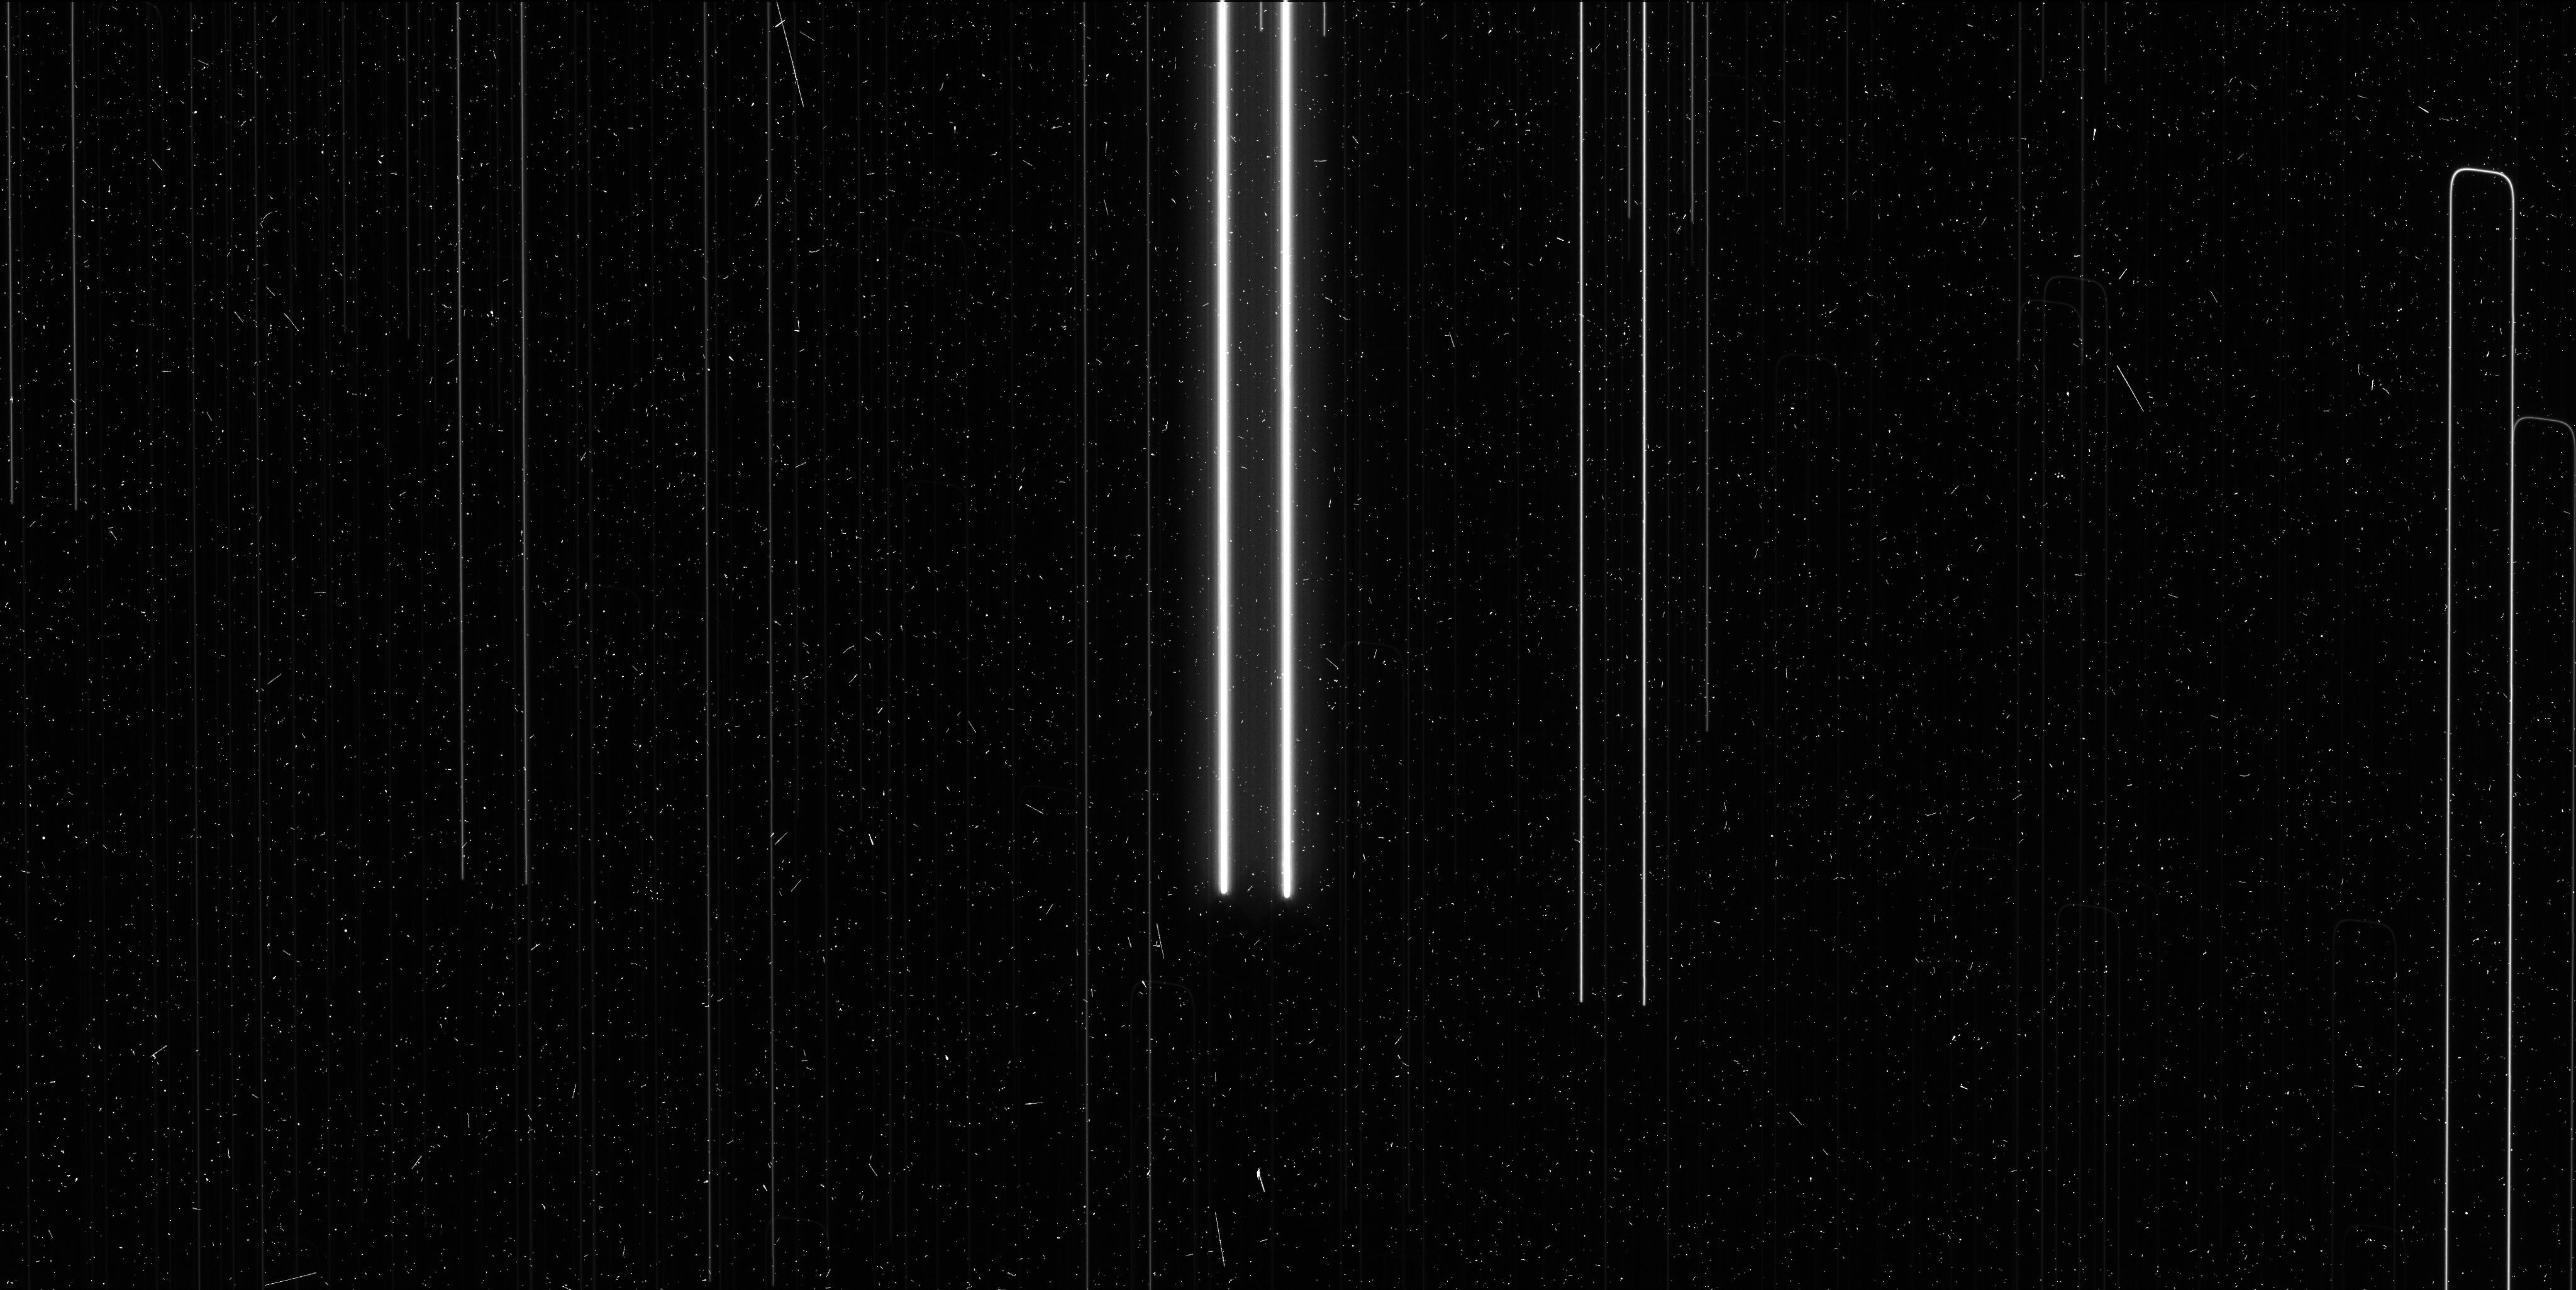
Target: V-S-VUL. Instrument: WFC3/UVIS. Filter: F621M. Exposure: 6 min. Observation ID: iciu17wnq

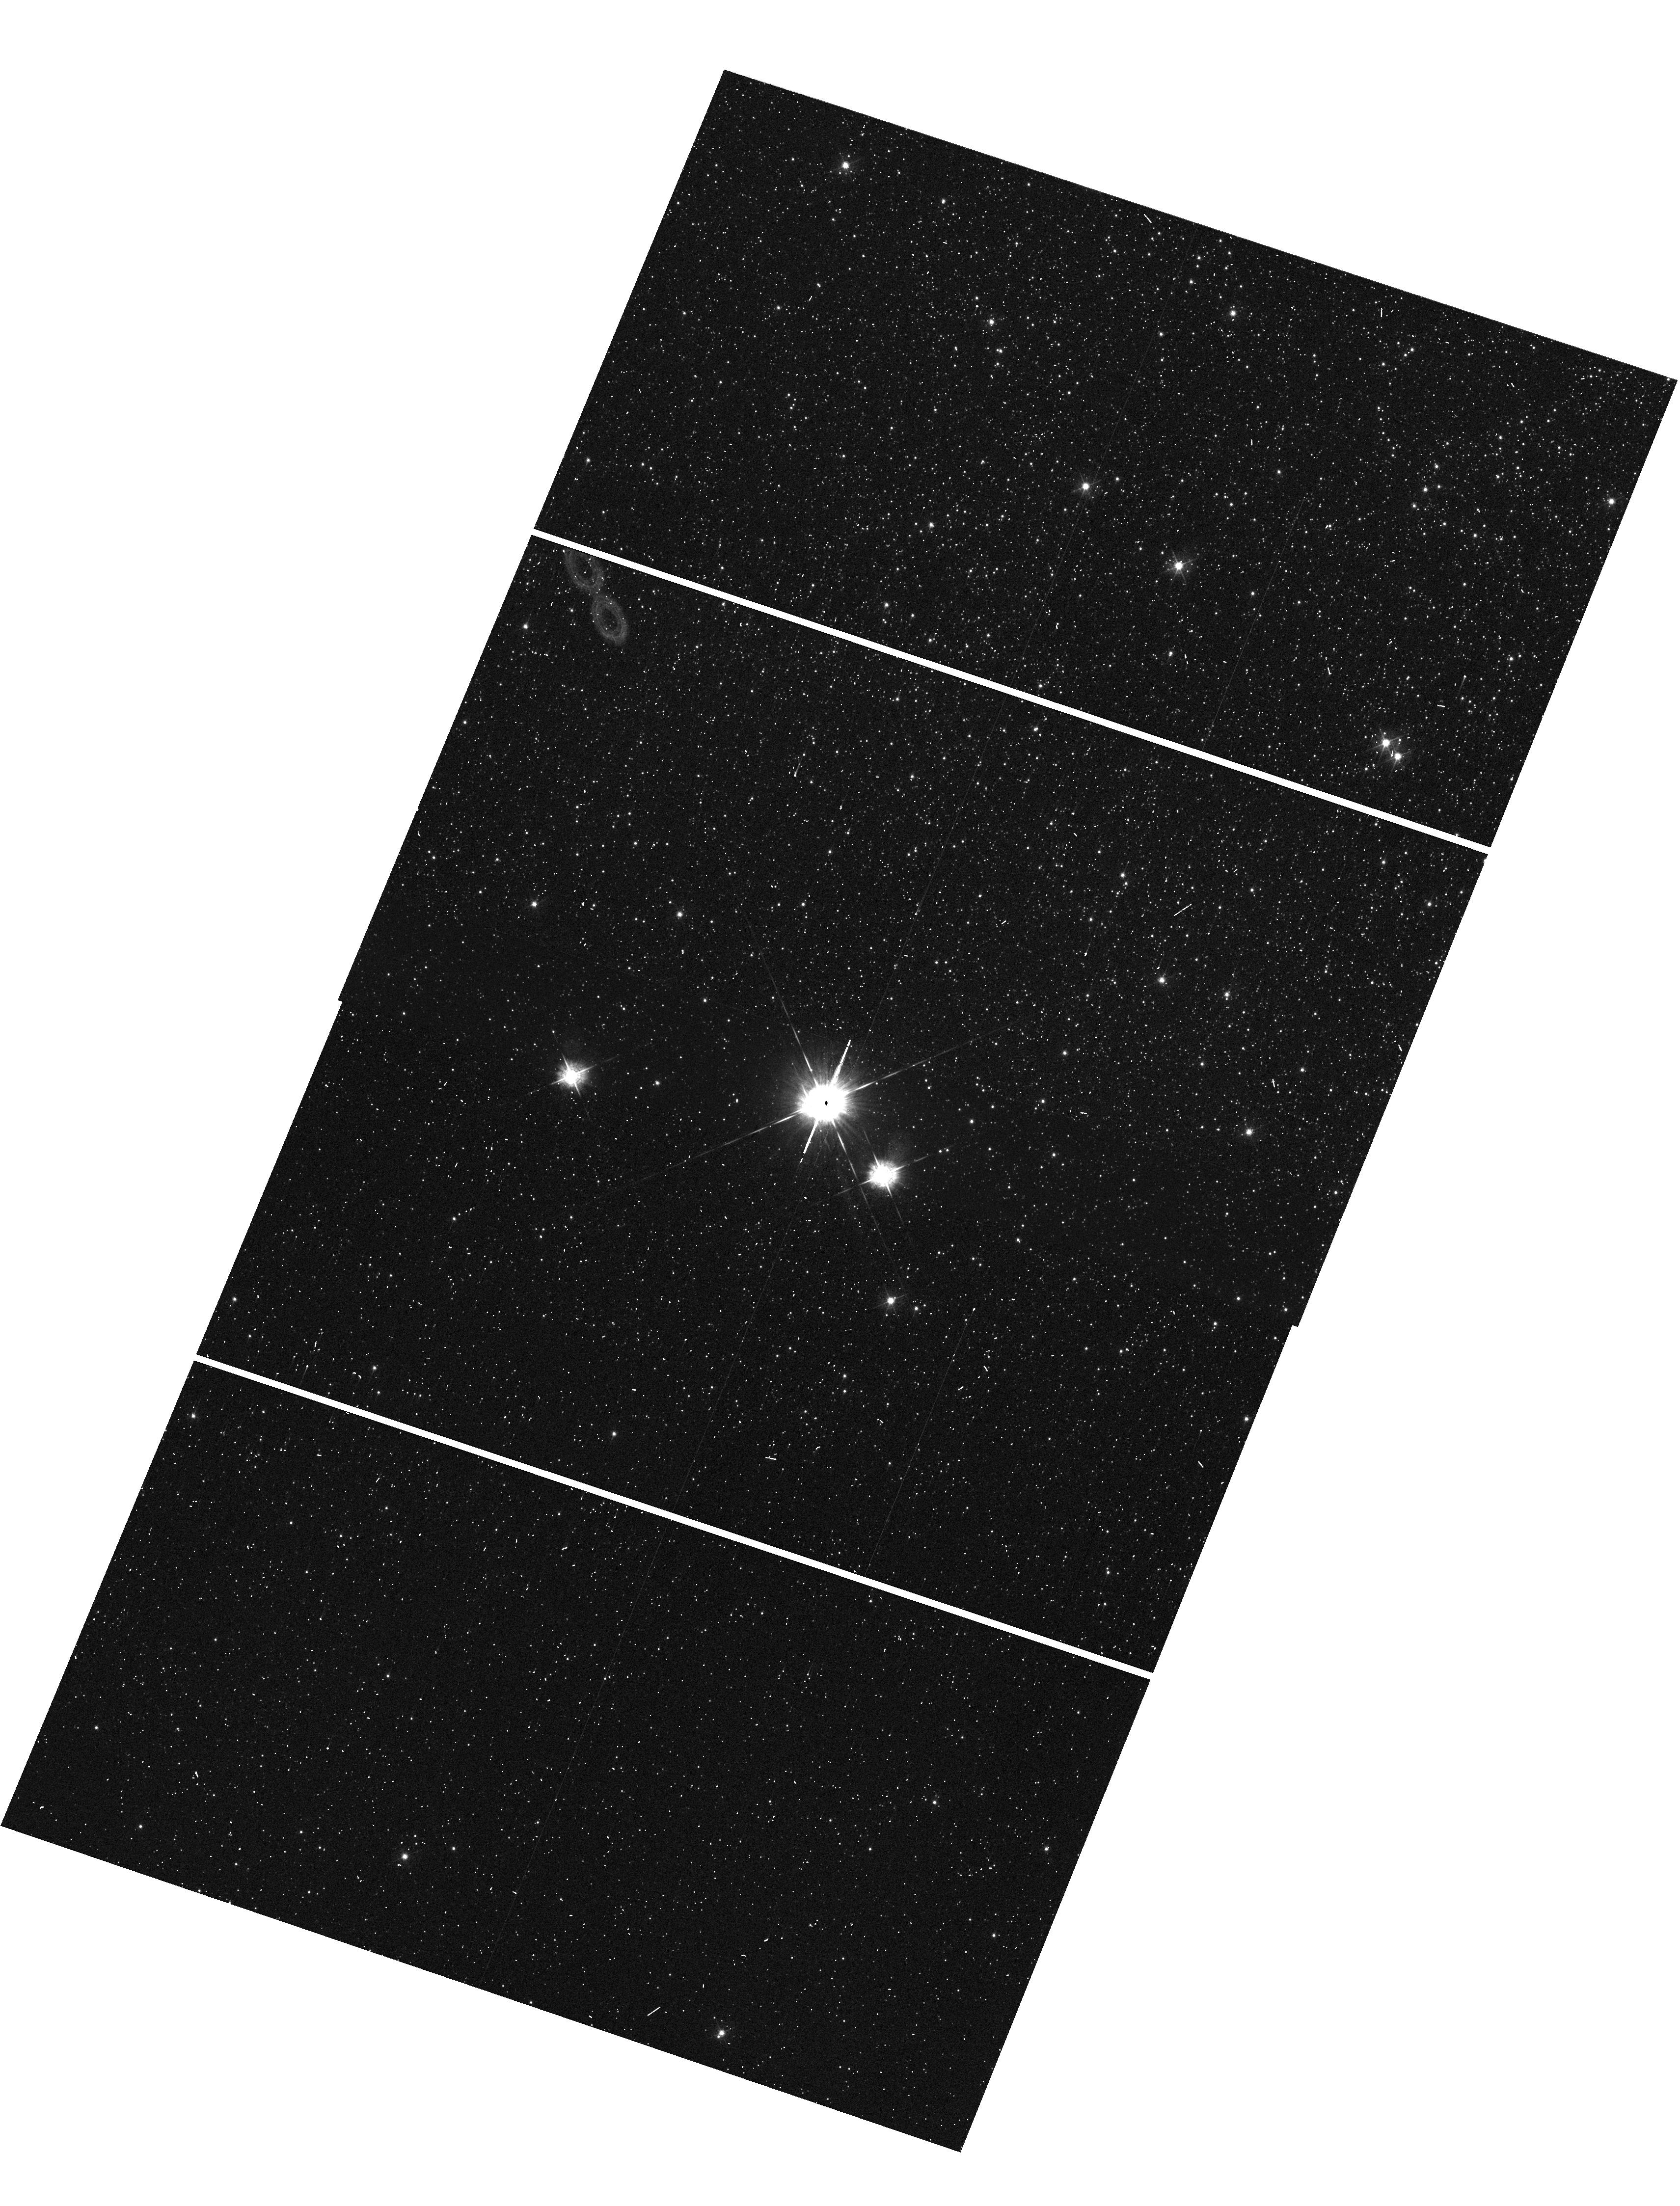
Target: V-RY-SCO. Instrument: WFC3/UVIS. Filter: F547M. Exposure: 2 min. Observation ID: hst_13686_09_wfc3_uvis_f547m_iciu09

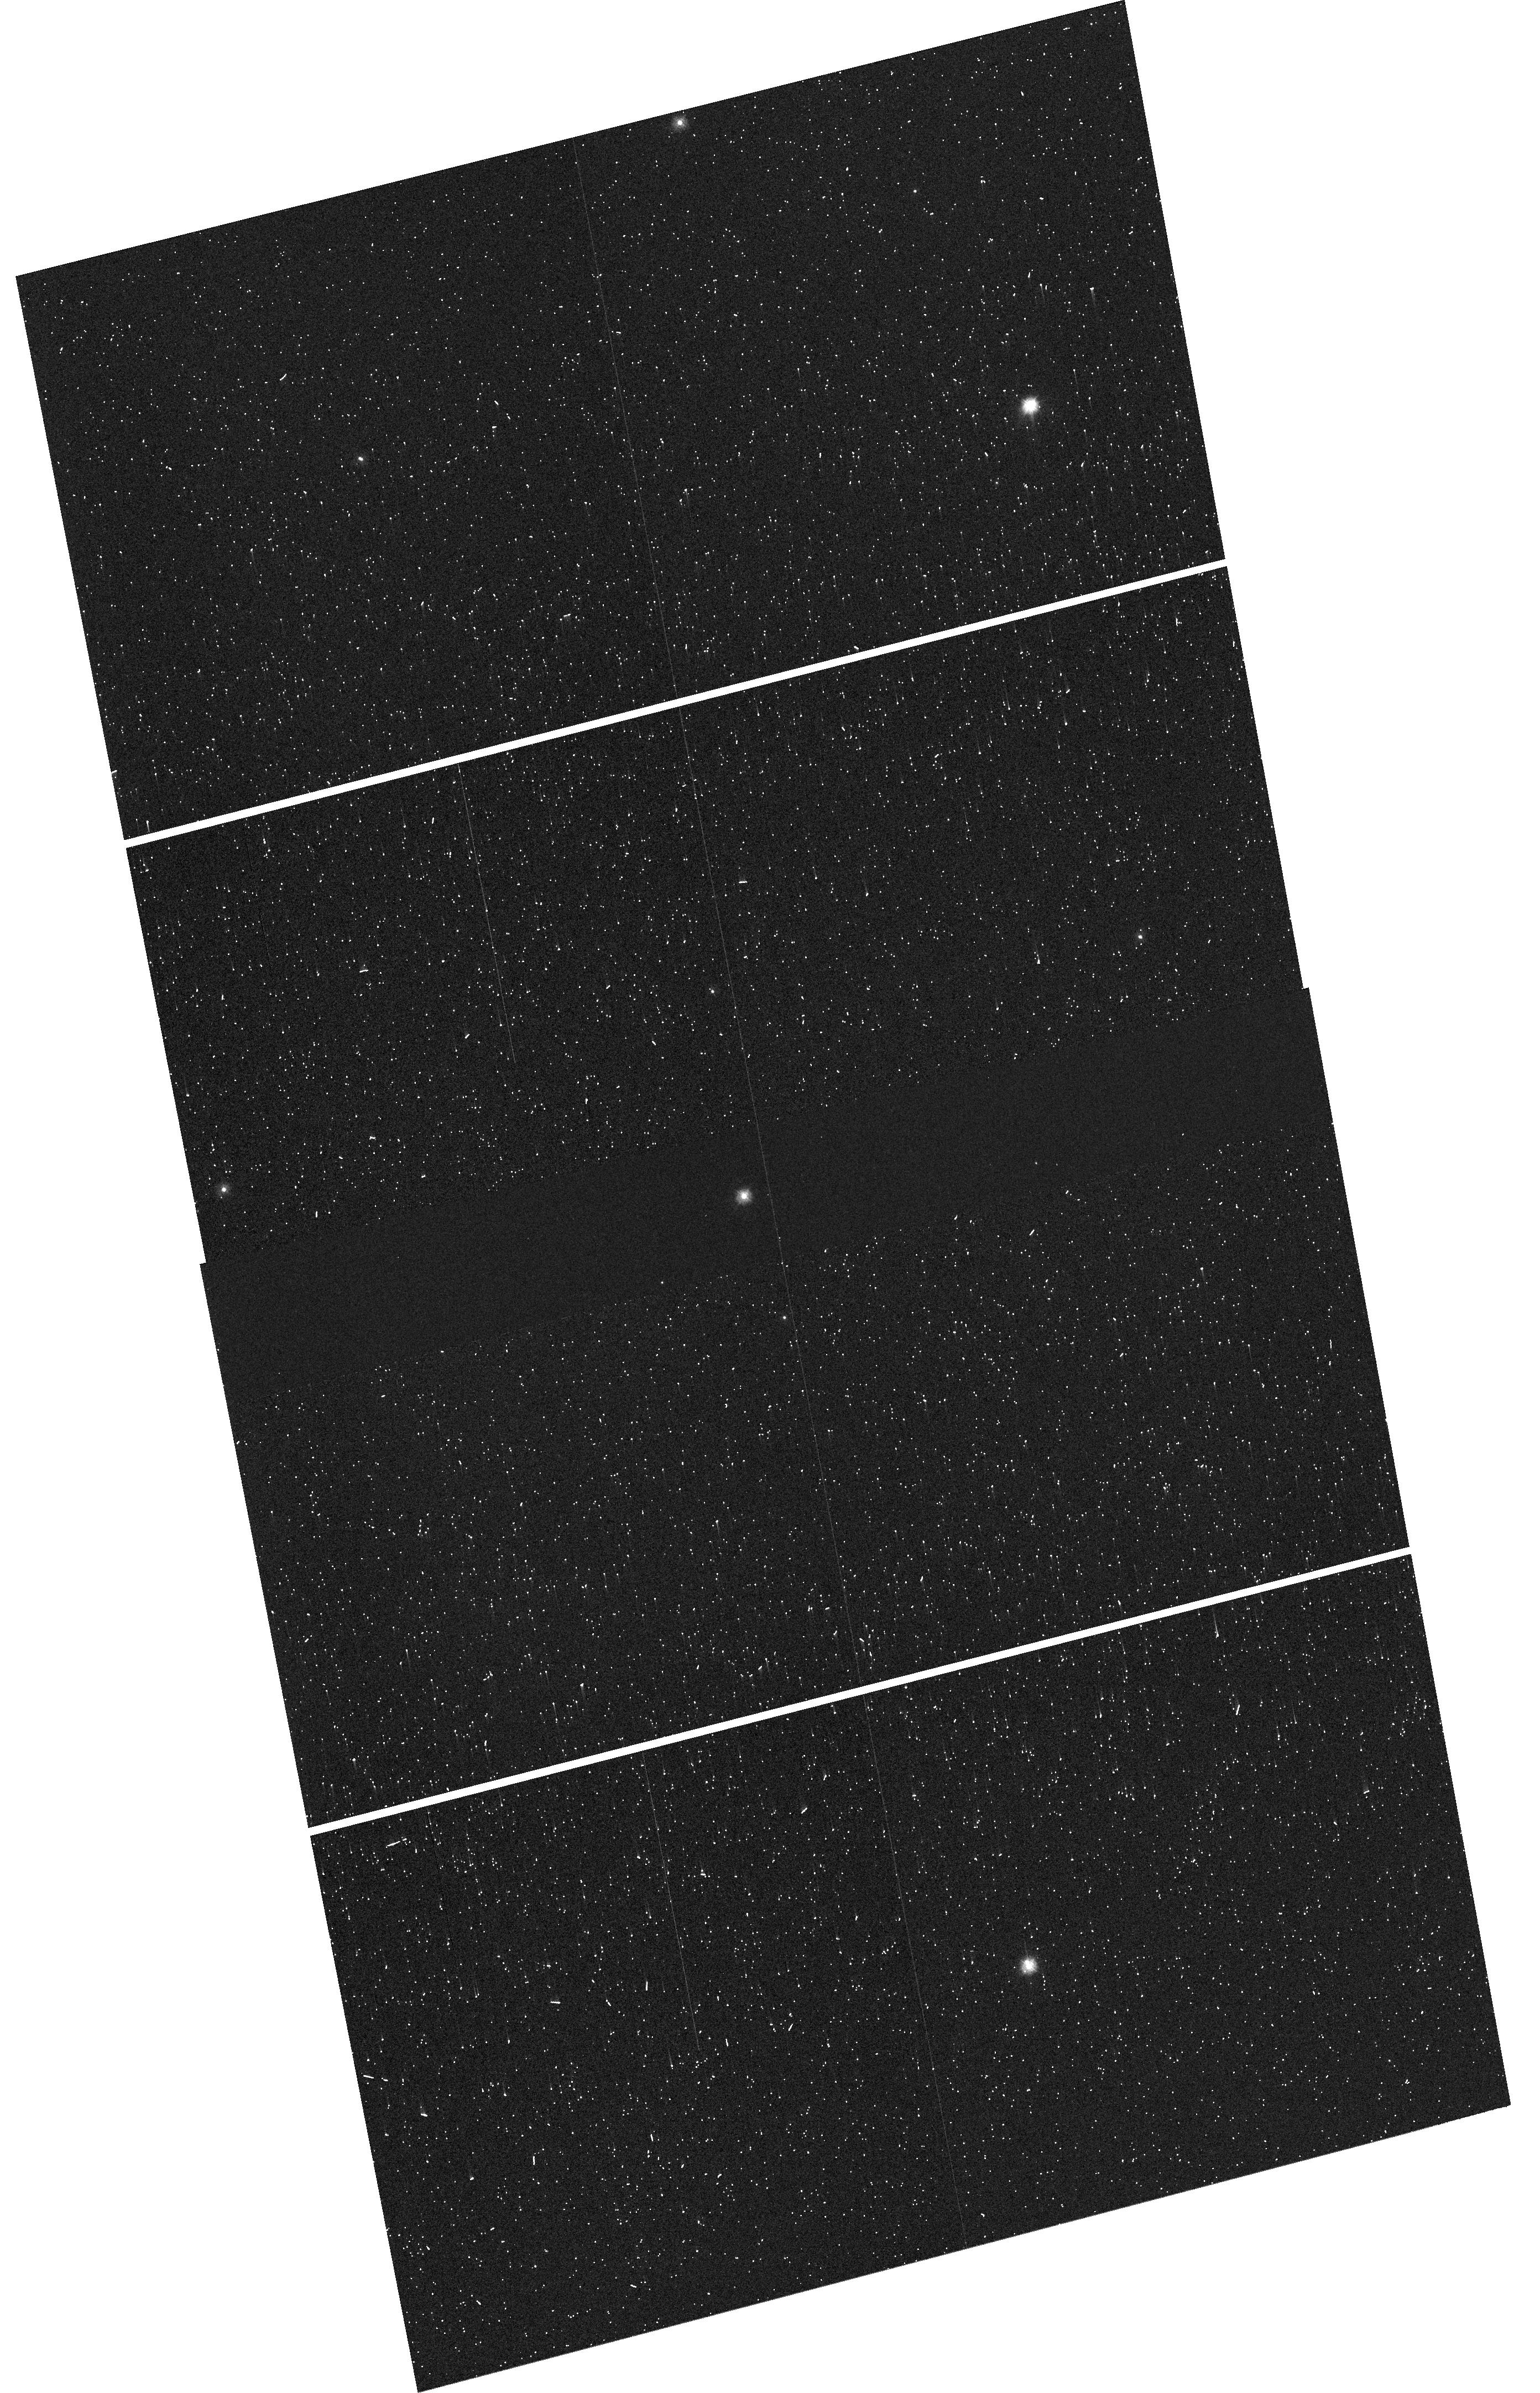
Target: V-KN-CEN. Instrument: WFC3/UVIS. Filter: F275W. Exposure: 2 min. Observation ID: hst_13686_15_wfc3_uvis_f275w_iciu15

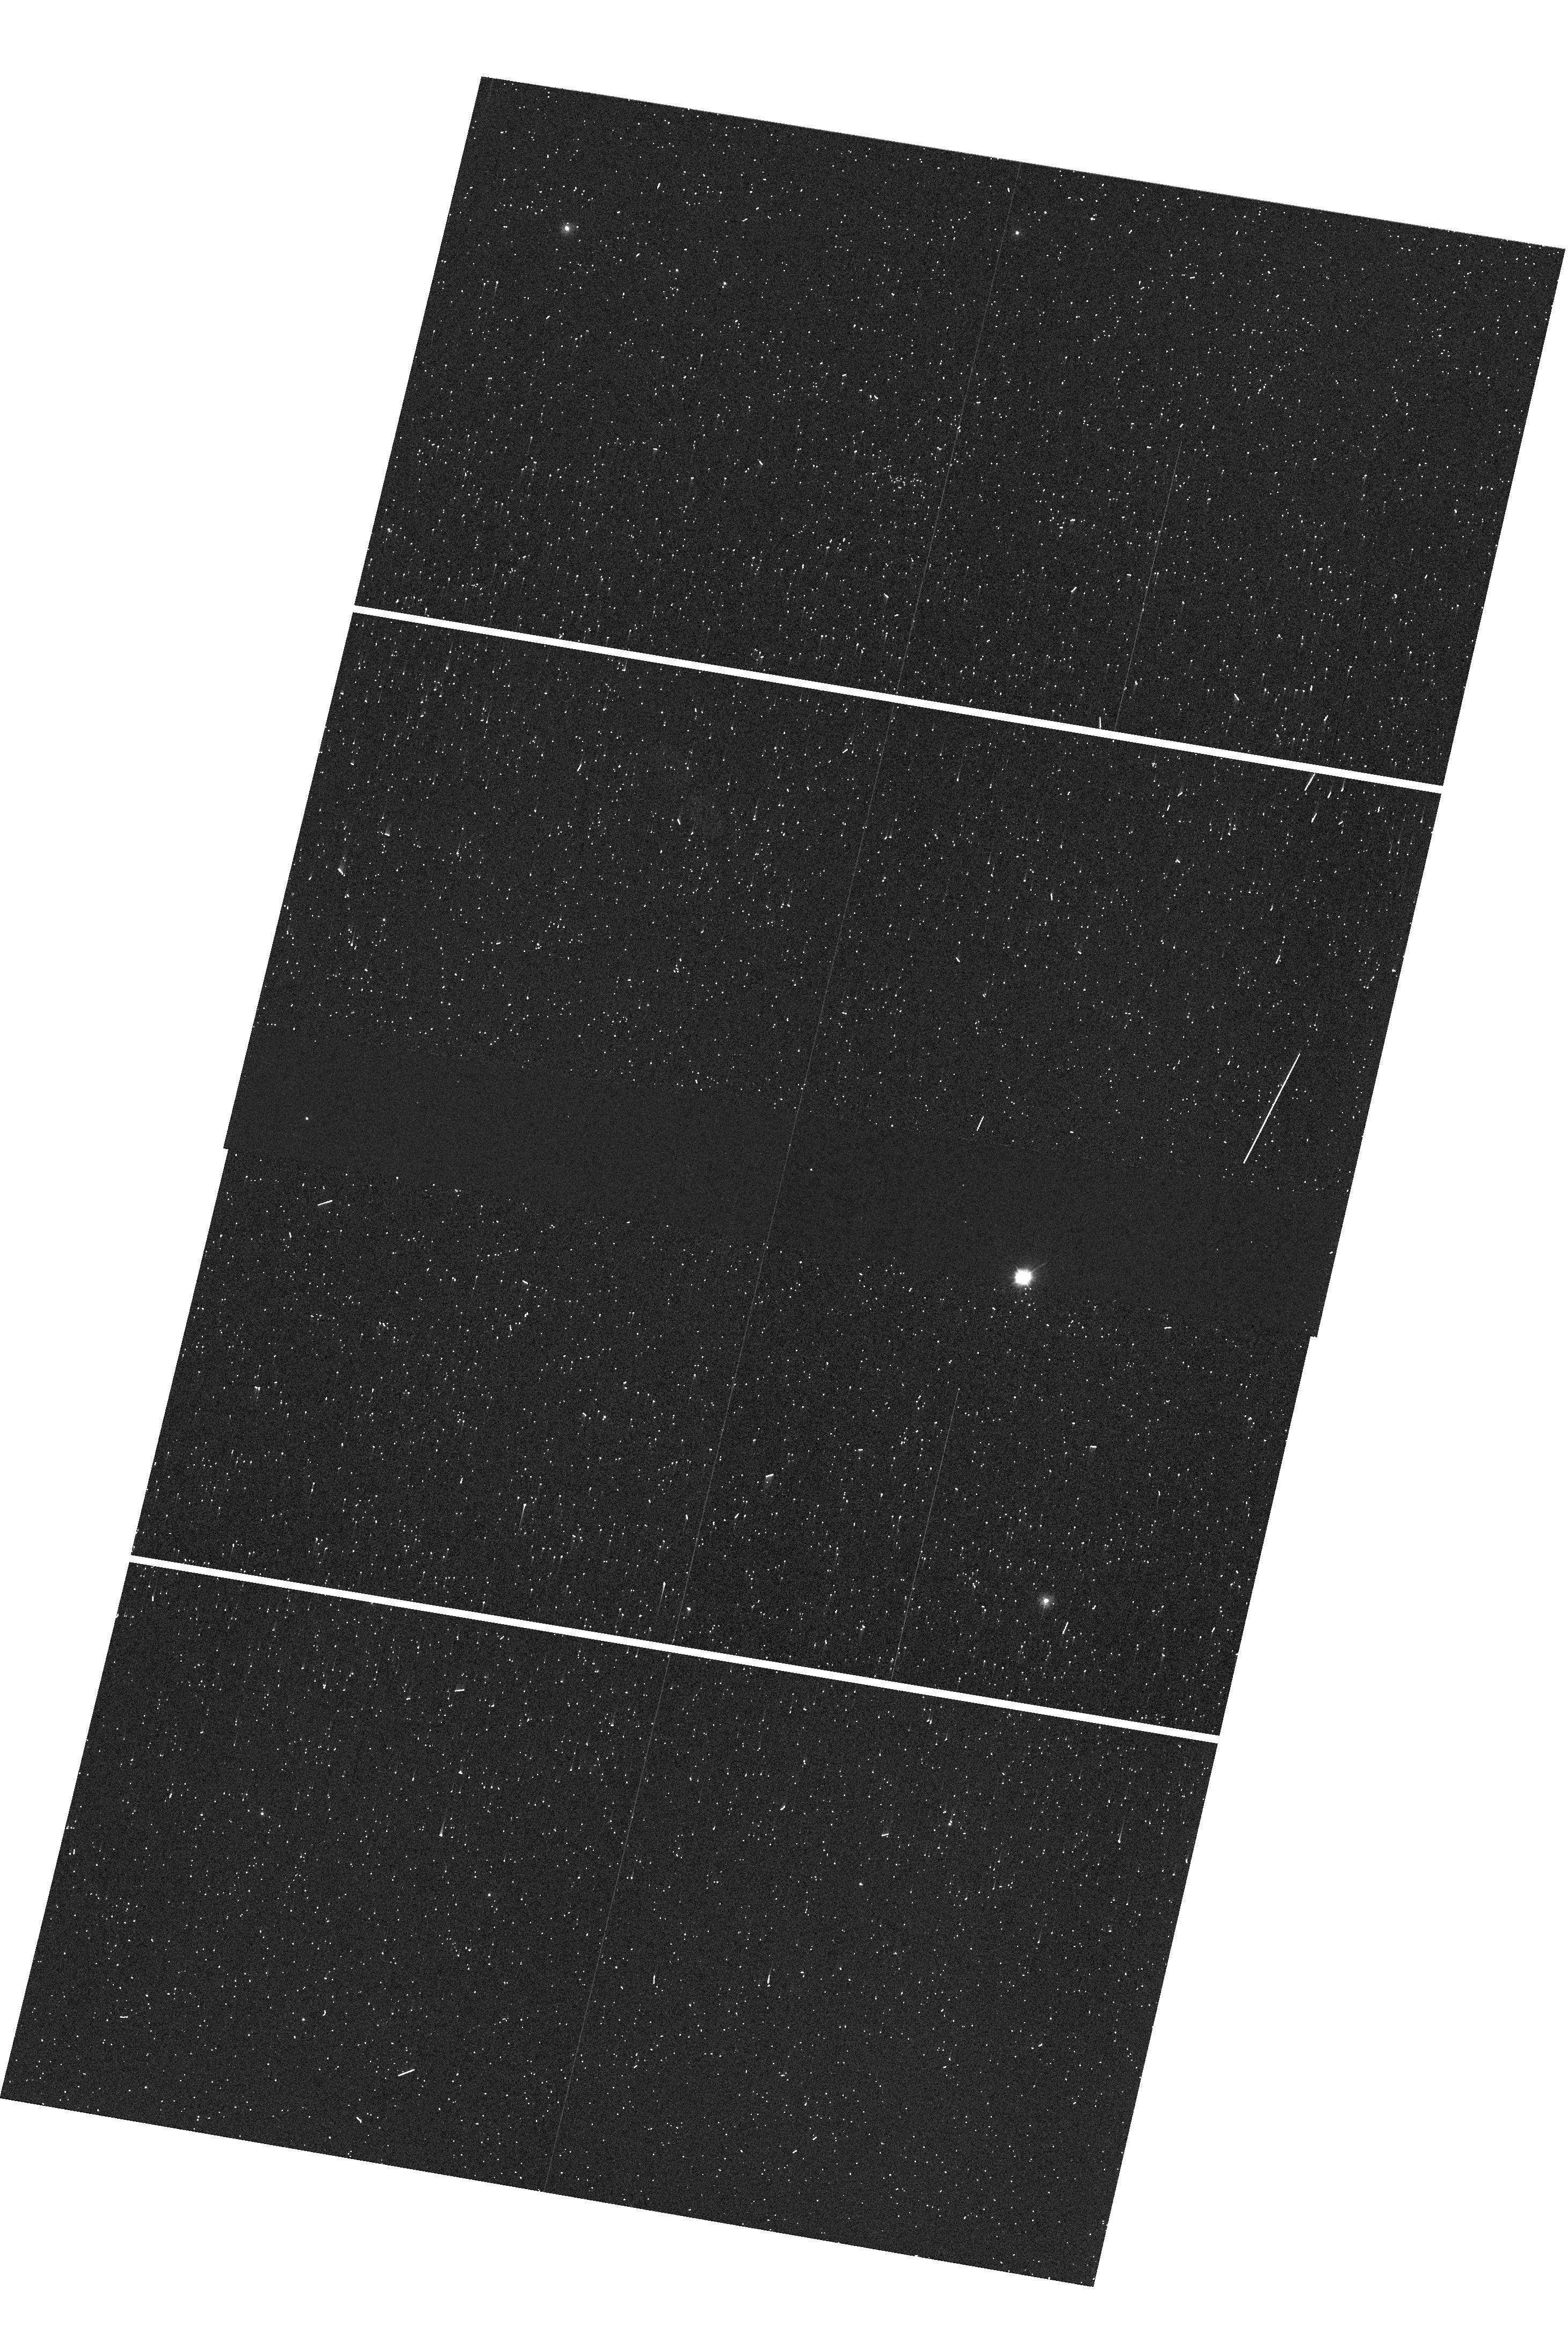
Target: V-X-PUP-OFF. Instrument: WFC3/UVIS. Filter: F275W. Exposure: 2 min. Observation ID: hst_13686_22_wfc3_uvis_f275w_iciu22

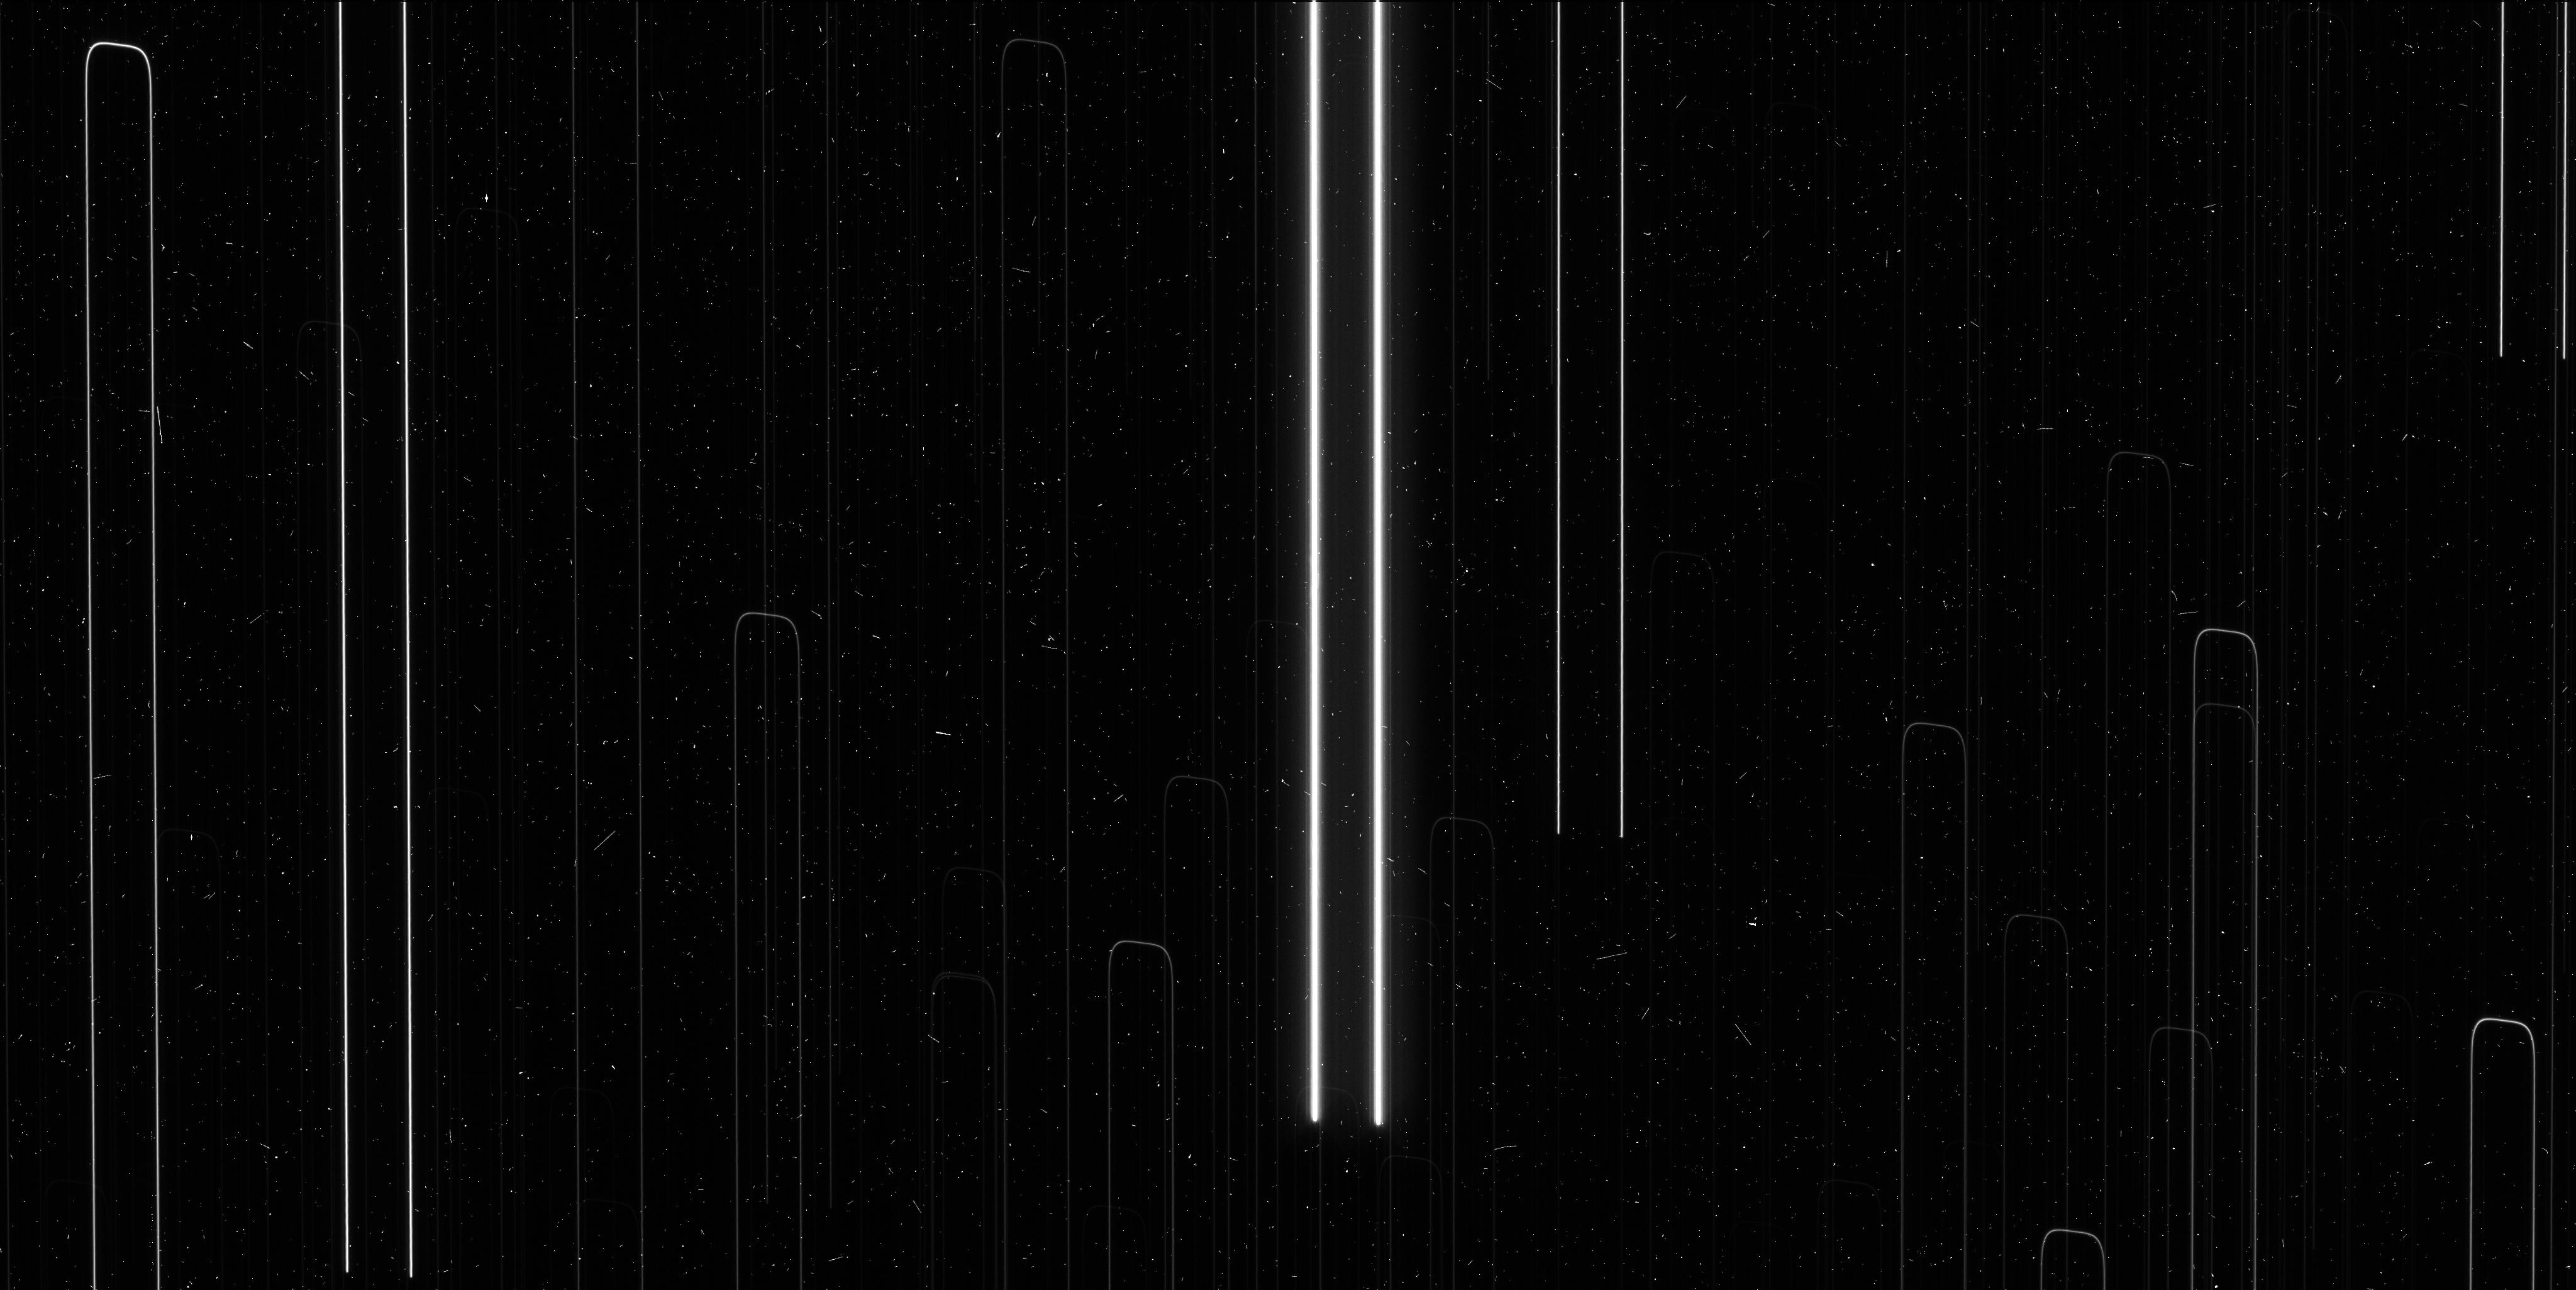
Target: V-YZ-CAR. Instrument: WFC3/UVIS. Filter: F621M. Exposure: 6 min. Observation ID: iciu19ikq

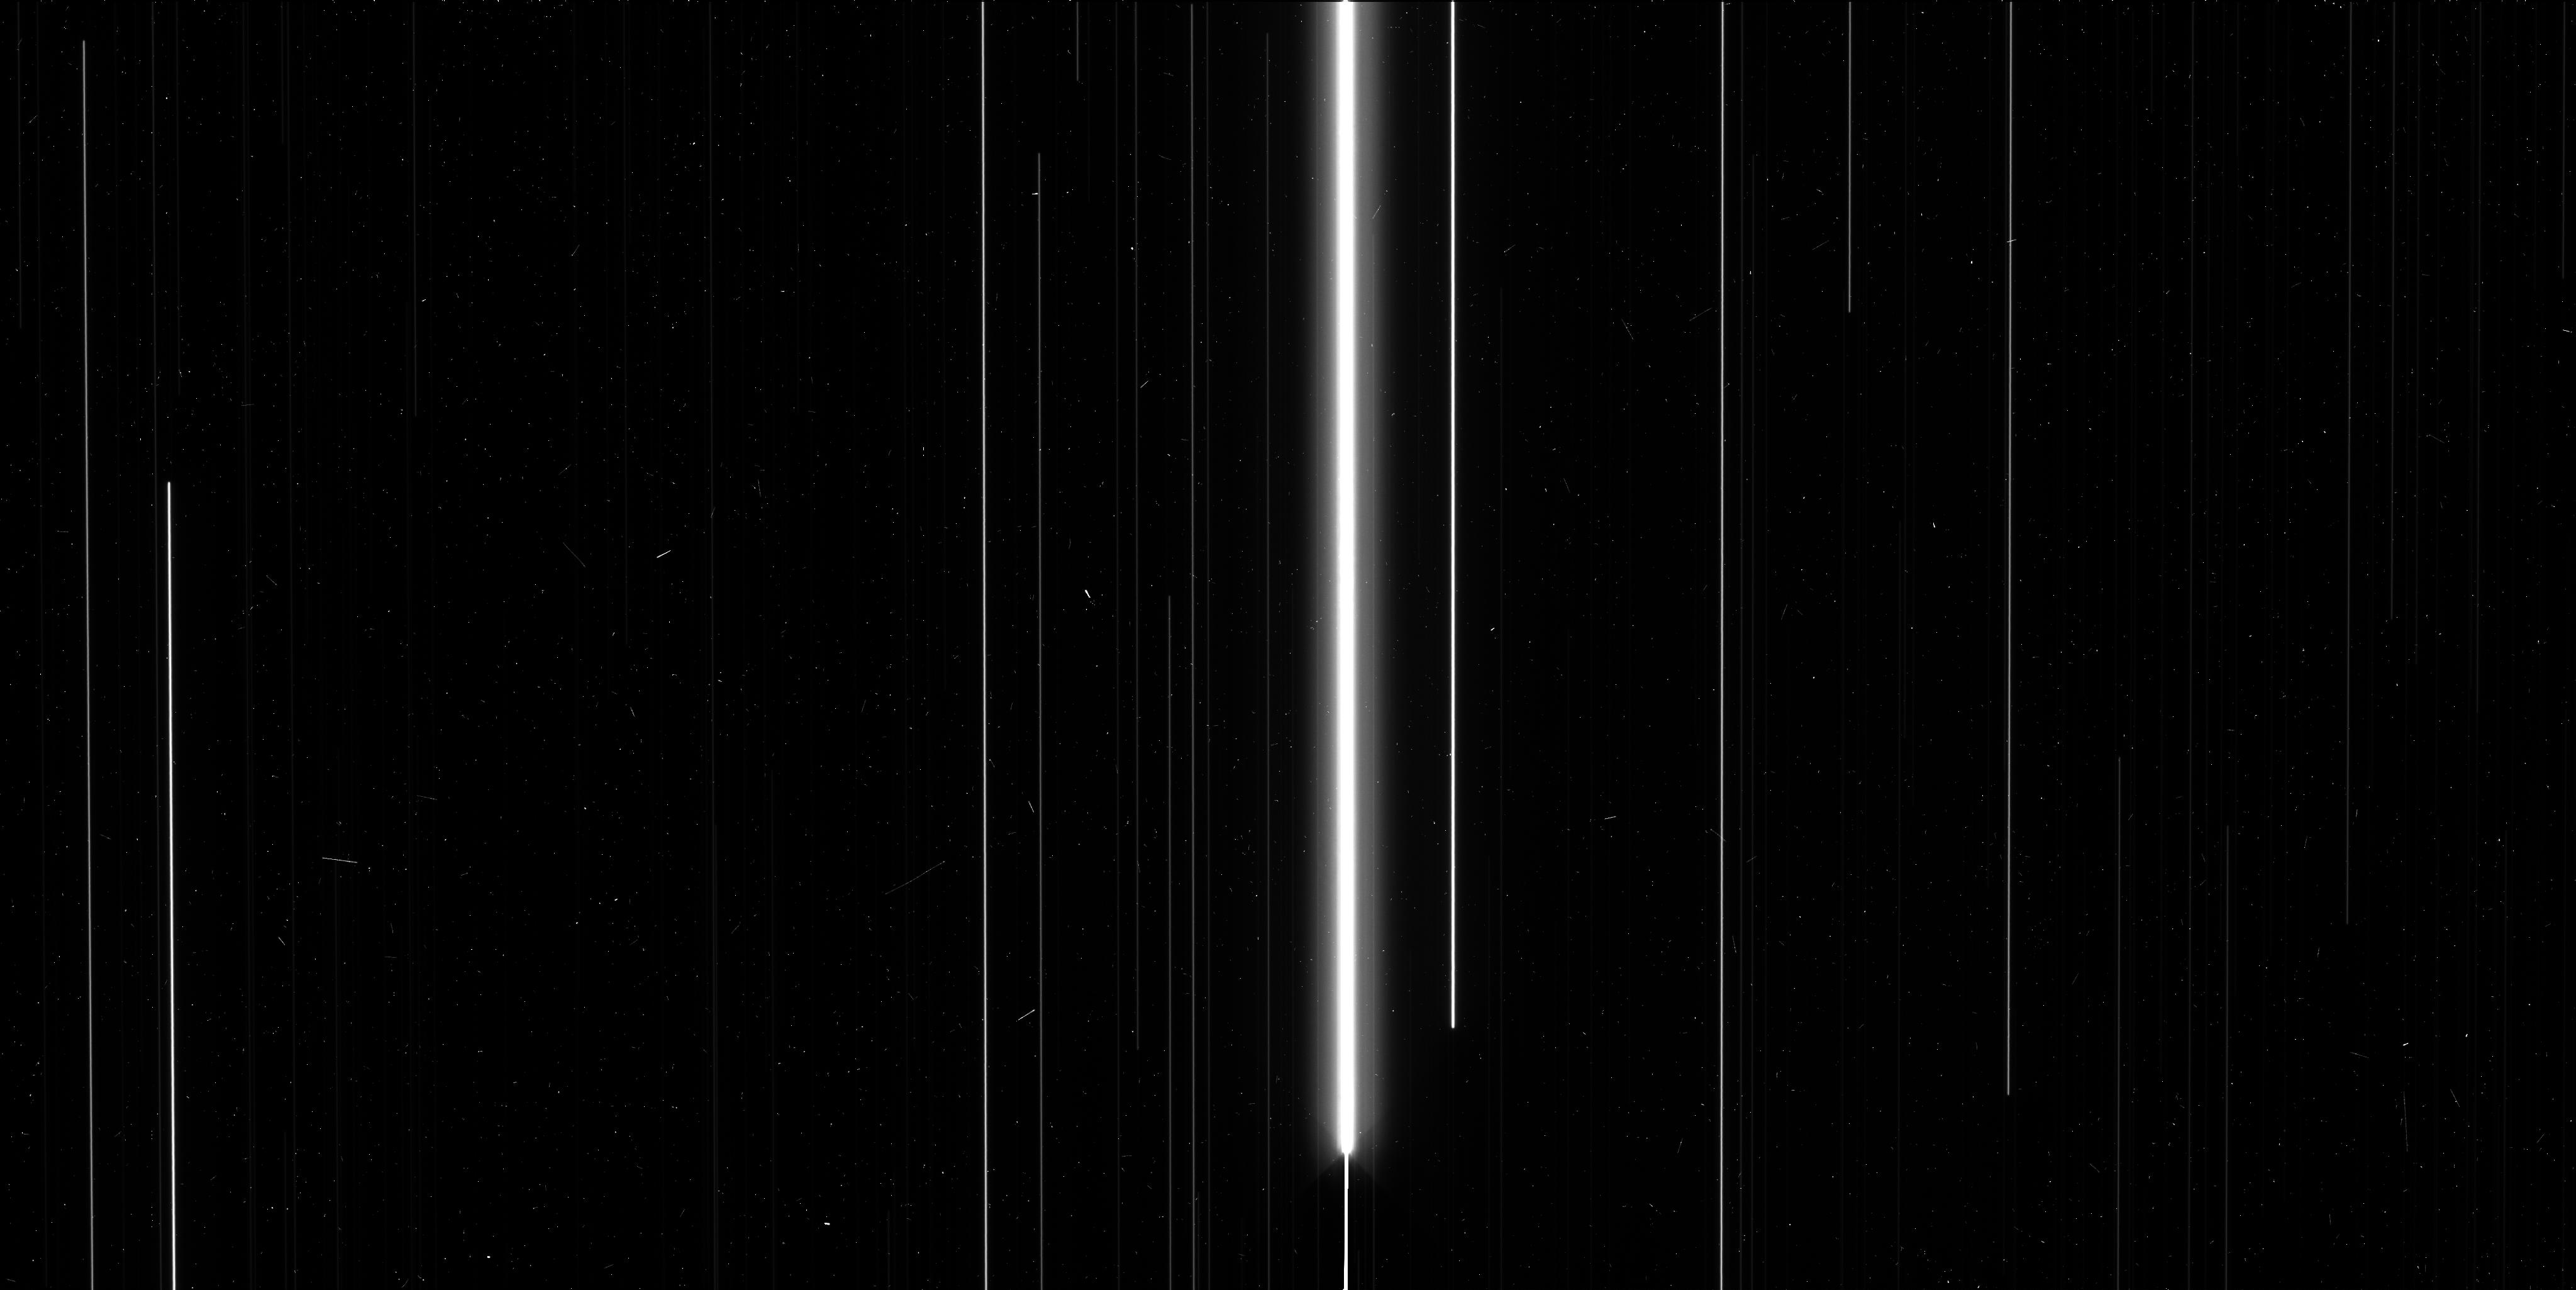
Target: V-VY-CAR. Instrument: WFC3/UVIS. Filter: F606W. Exposure: 6 min. Observation ID: iciu20aoq

The Longest Period Cepheids, a bridge to the Hubble Constant (PI: Riess, Adam)

An independent measurement of the Hubble Constant with 1-2% precision offers enormous leverage for resolving outstanding cosmological investigations including the the precise geometry of space, the properties of the elusive neutrinos, and the nature of dark energy. It would contribute the equivalent of nearly doubling the size of other near term cosmological surveys like DES, BOSS and Pan-STARRS. We are building a new distance ladder to double the current precision of the Hubble constant to <2% by attacking the largest unaddressed obstacle to its determination, the lack of parallaxes of long period Milky Way Cepheids. We have developed a new technique to measure relative astrometry of bright stars and their parallaxes with WFC3 using spatial scanning, improving upon the previous best relative astrometry with the HST FGS by an order of magnitude to reach distances of 1-4 kiloparsecs. A new scanning mode, serpentine spatial scan, is available in Cycle 21. It allows us to avoid saturating observations of Milky Way Cepheids with P>25 days which would otherwise be too bright. Measuring the luminosities of these Cepheids is vital to calibrating their analogues visible to HST in distant galaxies which host type Ia supernovae. With Planck CMB data already in hand, this new measurement of the Hubble constant will more than double the precision of the dark energy equation of state, may reveal a new species of neutrino, and would further HST's legacy in the measurement of the Hubble constant, a task for which it was launched.